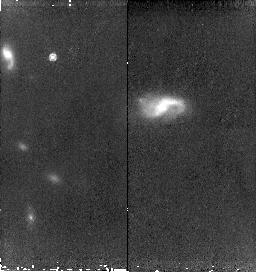
Target: SN2006-HIGH8-COPY. Instrument: NICMOS/NIC2. Filter: F160W. Exposure: 43 min. Observation ID: n9rm55010

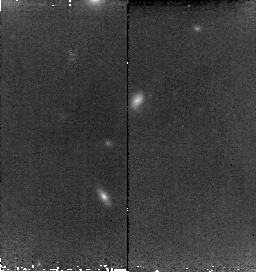
Target: SN2006-HIGH3-COPY. Instrument: NICMOS/NIC2. Filter: F160W. Exposure: 38 min. Observation ID: n9rma5010

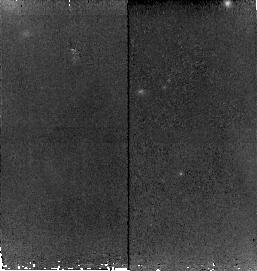
Target: SN2006-HIGH5-COPY. Instrument: NICMOS/NIC2. Filter: F160W. Exposure: 43 min. Observation ID: n9rmb5010

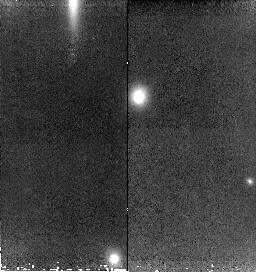
Target: SN2006-HIGH1-COPY. Instrument: NICMOS/NIC2. Filter: F160W. Exposure: 43 min. Observation ID: n9rma2010

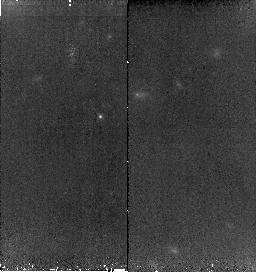
Target: SN2006-HIGH7-COPY. Instrument: NICMOS/NIC2. Filter: F160W. Exposure: 43 min. Observation ID: n9rmc5010

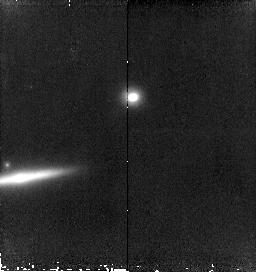
Target: SN2006-HIGH1-COPY-1. Instrument: NICMOS/NIC2. Filter: F160W. Exposure: 43 min. Observation ID: n9rmf2010

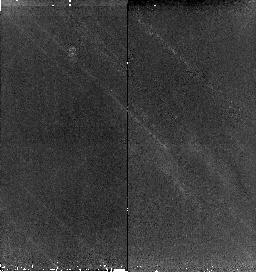
Target: SN2006-HIGH9-COPY. Instrument: NICMOS/NIC2. Filter: F160W. Exposure: 43 min. Observation ID: n9rmc9010

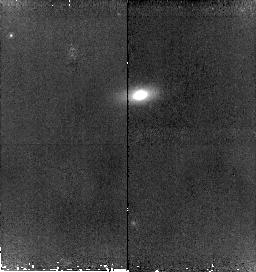
Target: SN2006-HIGH4-COPY. Instrument: NICMOS/NIC2. Filter: F160W. Exposure: 43 min. Observation ID: n9rmb2010

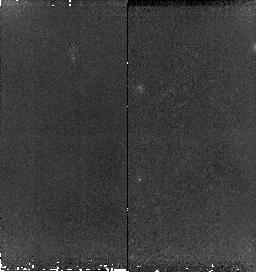
Target: SN2006-HIGH6-COPY. Instrument: NICMOS/NIC2. Filter: F160W. Exposure: 43 min. Observation ID: n9rmb8010

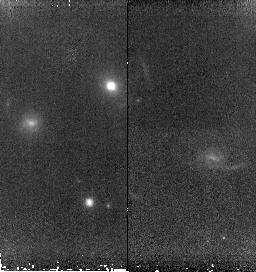
Target: SN2006-HIGH2-COPY. Instrument: NICMOS/NIC2. Filter: F160W. Exposure: 43 min. Observation ID: n9rma4010

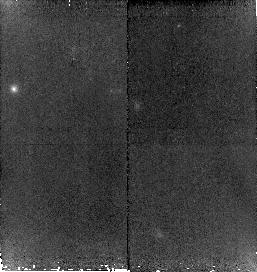
Target: SN2006-HIGH5-COPY. Instrument: NICMOS/NIC2. Filter: F160W. Exposure: 43 min. Observation ID: n9rm51010

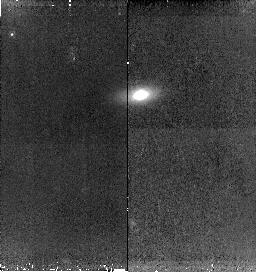
Target: SN2006-HIGH4-COPY. Instrument: NICMOS/NIC2. Filter: F160W. Exposure: 43 min. Observation ID: n9rmb3010

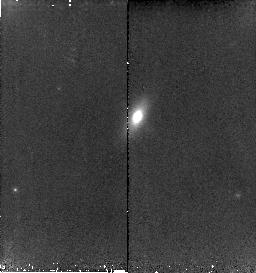
Target: SN2006-HIGH4-COPY. Instrument: NICMOS/NIC2. Filter: F160W. Exposure: 43 min. Observation ID: n9rm53010

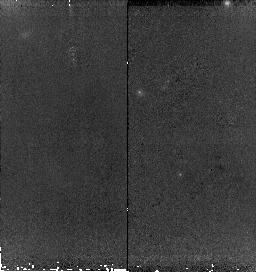
Target: SN2006-HIGH5-COPY. Instrument: NICMOS/NIC2. Filter: F160W. Exposure: 43 min. Observation ID: n9rmb4010

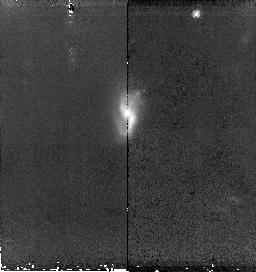
Target: SN2006-HIGH8-COPY. Instrument: NICMOS/NIC2. Filter: F160W. Exposure: 43 min. Observation ID: n9rmc7010

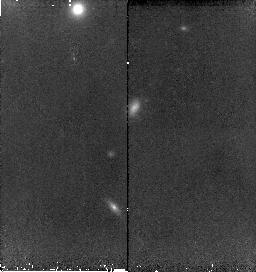
Target: SN2006-HIGH3-COPY. Instrument: NICMOS/NIC2. Filter: F160W. Exposure: 38 min. Observation ID: n9rma6010

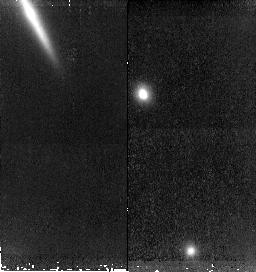
Target: SN2006-HIGH1-COPY. Instrument: NICMOS/NIC2. Filter: F160W. Exposure: 43 min. Observation ID: n9rma1010

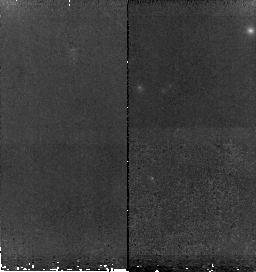
Target: SN2006-HIGH6-COPY. Instrument: NICMOS/NIC2. Filter: F160W. Exposure: 43 min. Observation ID: n9rmb7010

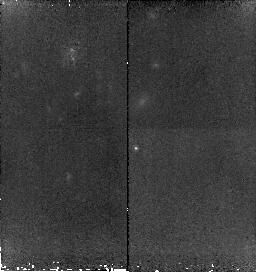
Target: SN2006-HIGH7-COPY. Instrument: NICMOS/NIC2. Filter: F160W. Exposure: 43 min. Observation ID: n9rm54010

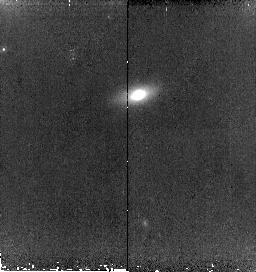
Target: SN2006-HIGH4-COPY. Instrument: NICMOS/NIC2. Filter: F160W. Exposure: 43 min. Observation ID: n9rmb1010

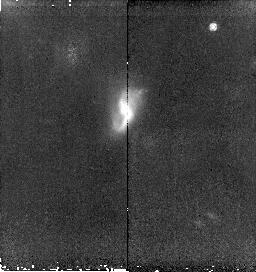
Target: SN2006-HIGH8-COPY. Instrument: NICMOS/NIC2. Filter: F160W. Exposure: 43 min. Observation ID: n9rmc8010

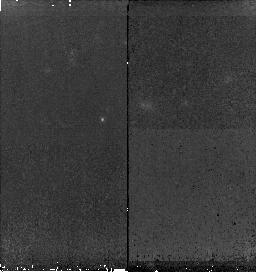
Target: SN2006-HIGH7-COPY. Instrument: NICMOS/NIC2. Filter: F160W. Exposure: 43 min. Observation ID: n9rmc6010

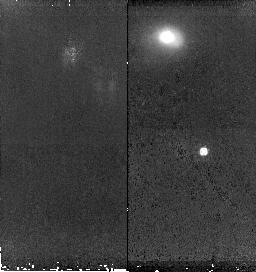
Target: SN2006-HIGH9-COPY. Instrument: NICMOS/NIC2. Filter: F160W. Exposure: 43 min. Observation ID: n9rmd0010

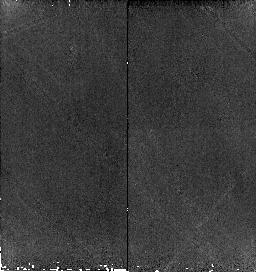
Target: SN2006-HIGH1-COPY. Instrument: NICMOS/NIC2. Filter: F160W. Exposure: 43 min. Observation ID: n9rm52010

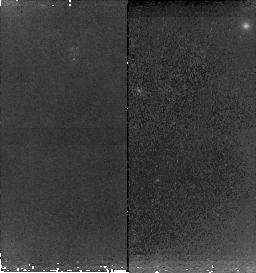
Target: SN2006-HIGH5-COPY. Instrument: NICMOS/NIC2. Filter: F160W. Exposure: 43 min. Observation ID: n9rmb6010

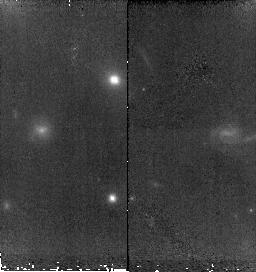
Target: SN2006-HIGH2-COPY. Instrument: NICMOS/NIC2. Filter: F160W. Exposure: 38 min. Observation ID: n9rma3010

Sweeping Away the Dust: Reliable Dark Energy with an Infrared Hubble Diagram (PI: Garnavich, Peter M.)

We propose building a high-z Hubble Diagram using type Ia supernovae observed in the infrared rest-frame J-band. The infrared has a number of exceptional properties. The effect of dust extinction is minimal, reducing a major systematic tha may be biasing dark energy measurements. Also, recent work indicates that type Ia supernovae are true standard candles in the infrared meaning that our Hubble diagram will be resistant to possible evolution in the Phillips relation over cosmic time. High signal-to-noise measurements of 9 type Ia events at z~0.4 will be compared with an independent optical Hubble diagram from the ESSENCE project to test for a shift in the derived dark energy equation of state due to a systematic bias. Because of the bright sky background, H-band photometry of z~0.4 supernovae is not feasible from the ground. Only the superb image quality and dark infrared sky seen by HST makes this test possible. This experiment may also lead to a better, more reliable way of mapping the expansion history of the universe with the Joint Dark Energy Mission.